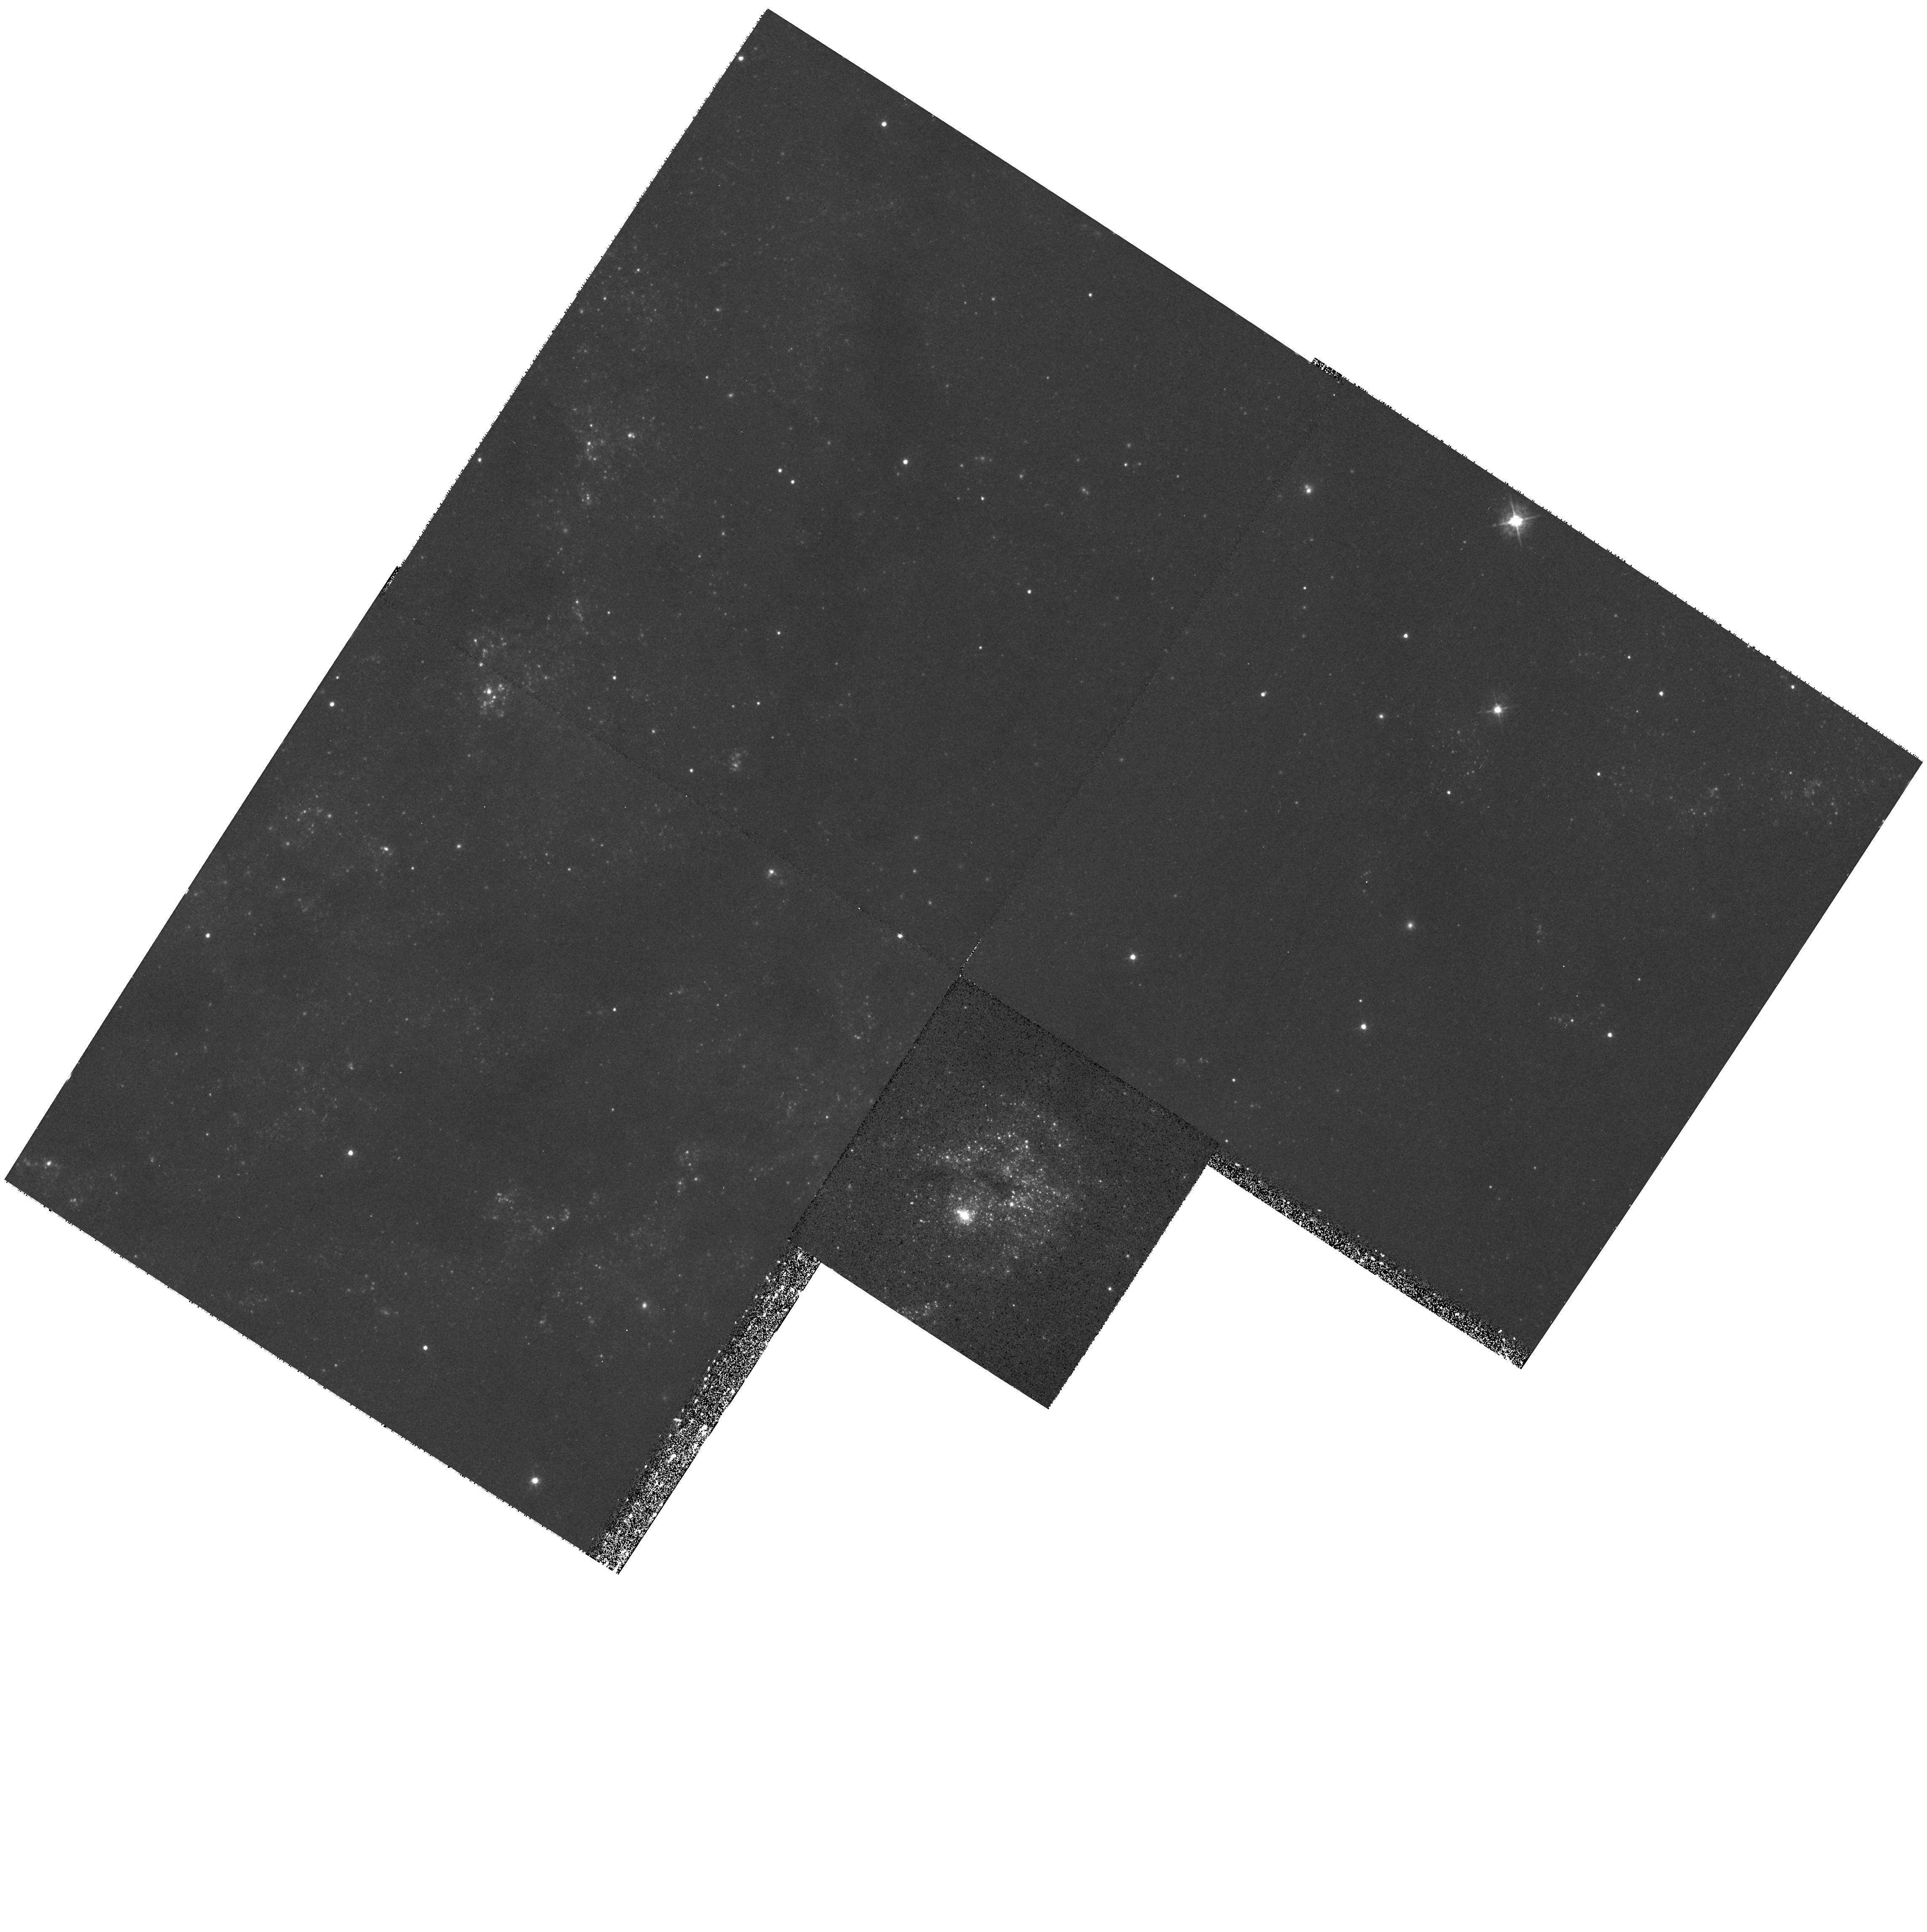
Target: NGC6946. Instrument: WFPC2/PC. Filter: F439W. Exposure: 39 min. Observation ID: hst_8715_01_wfpc2_pc_f439w_u62j01

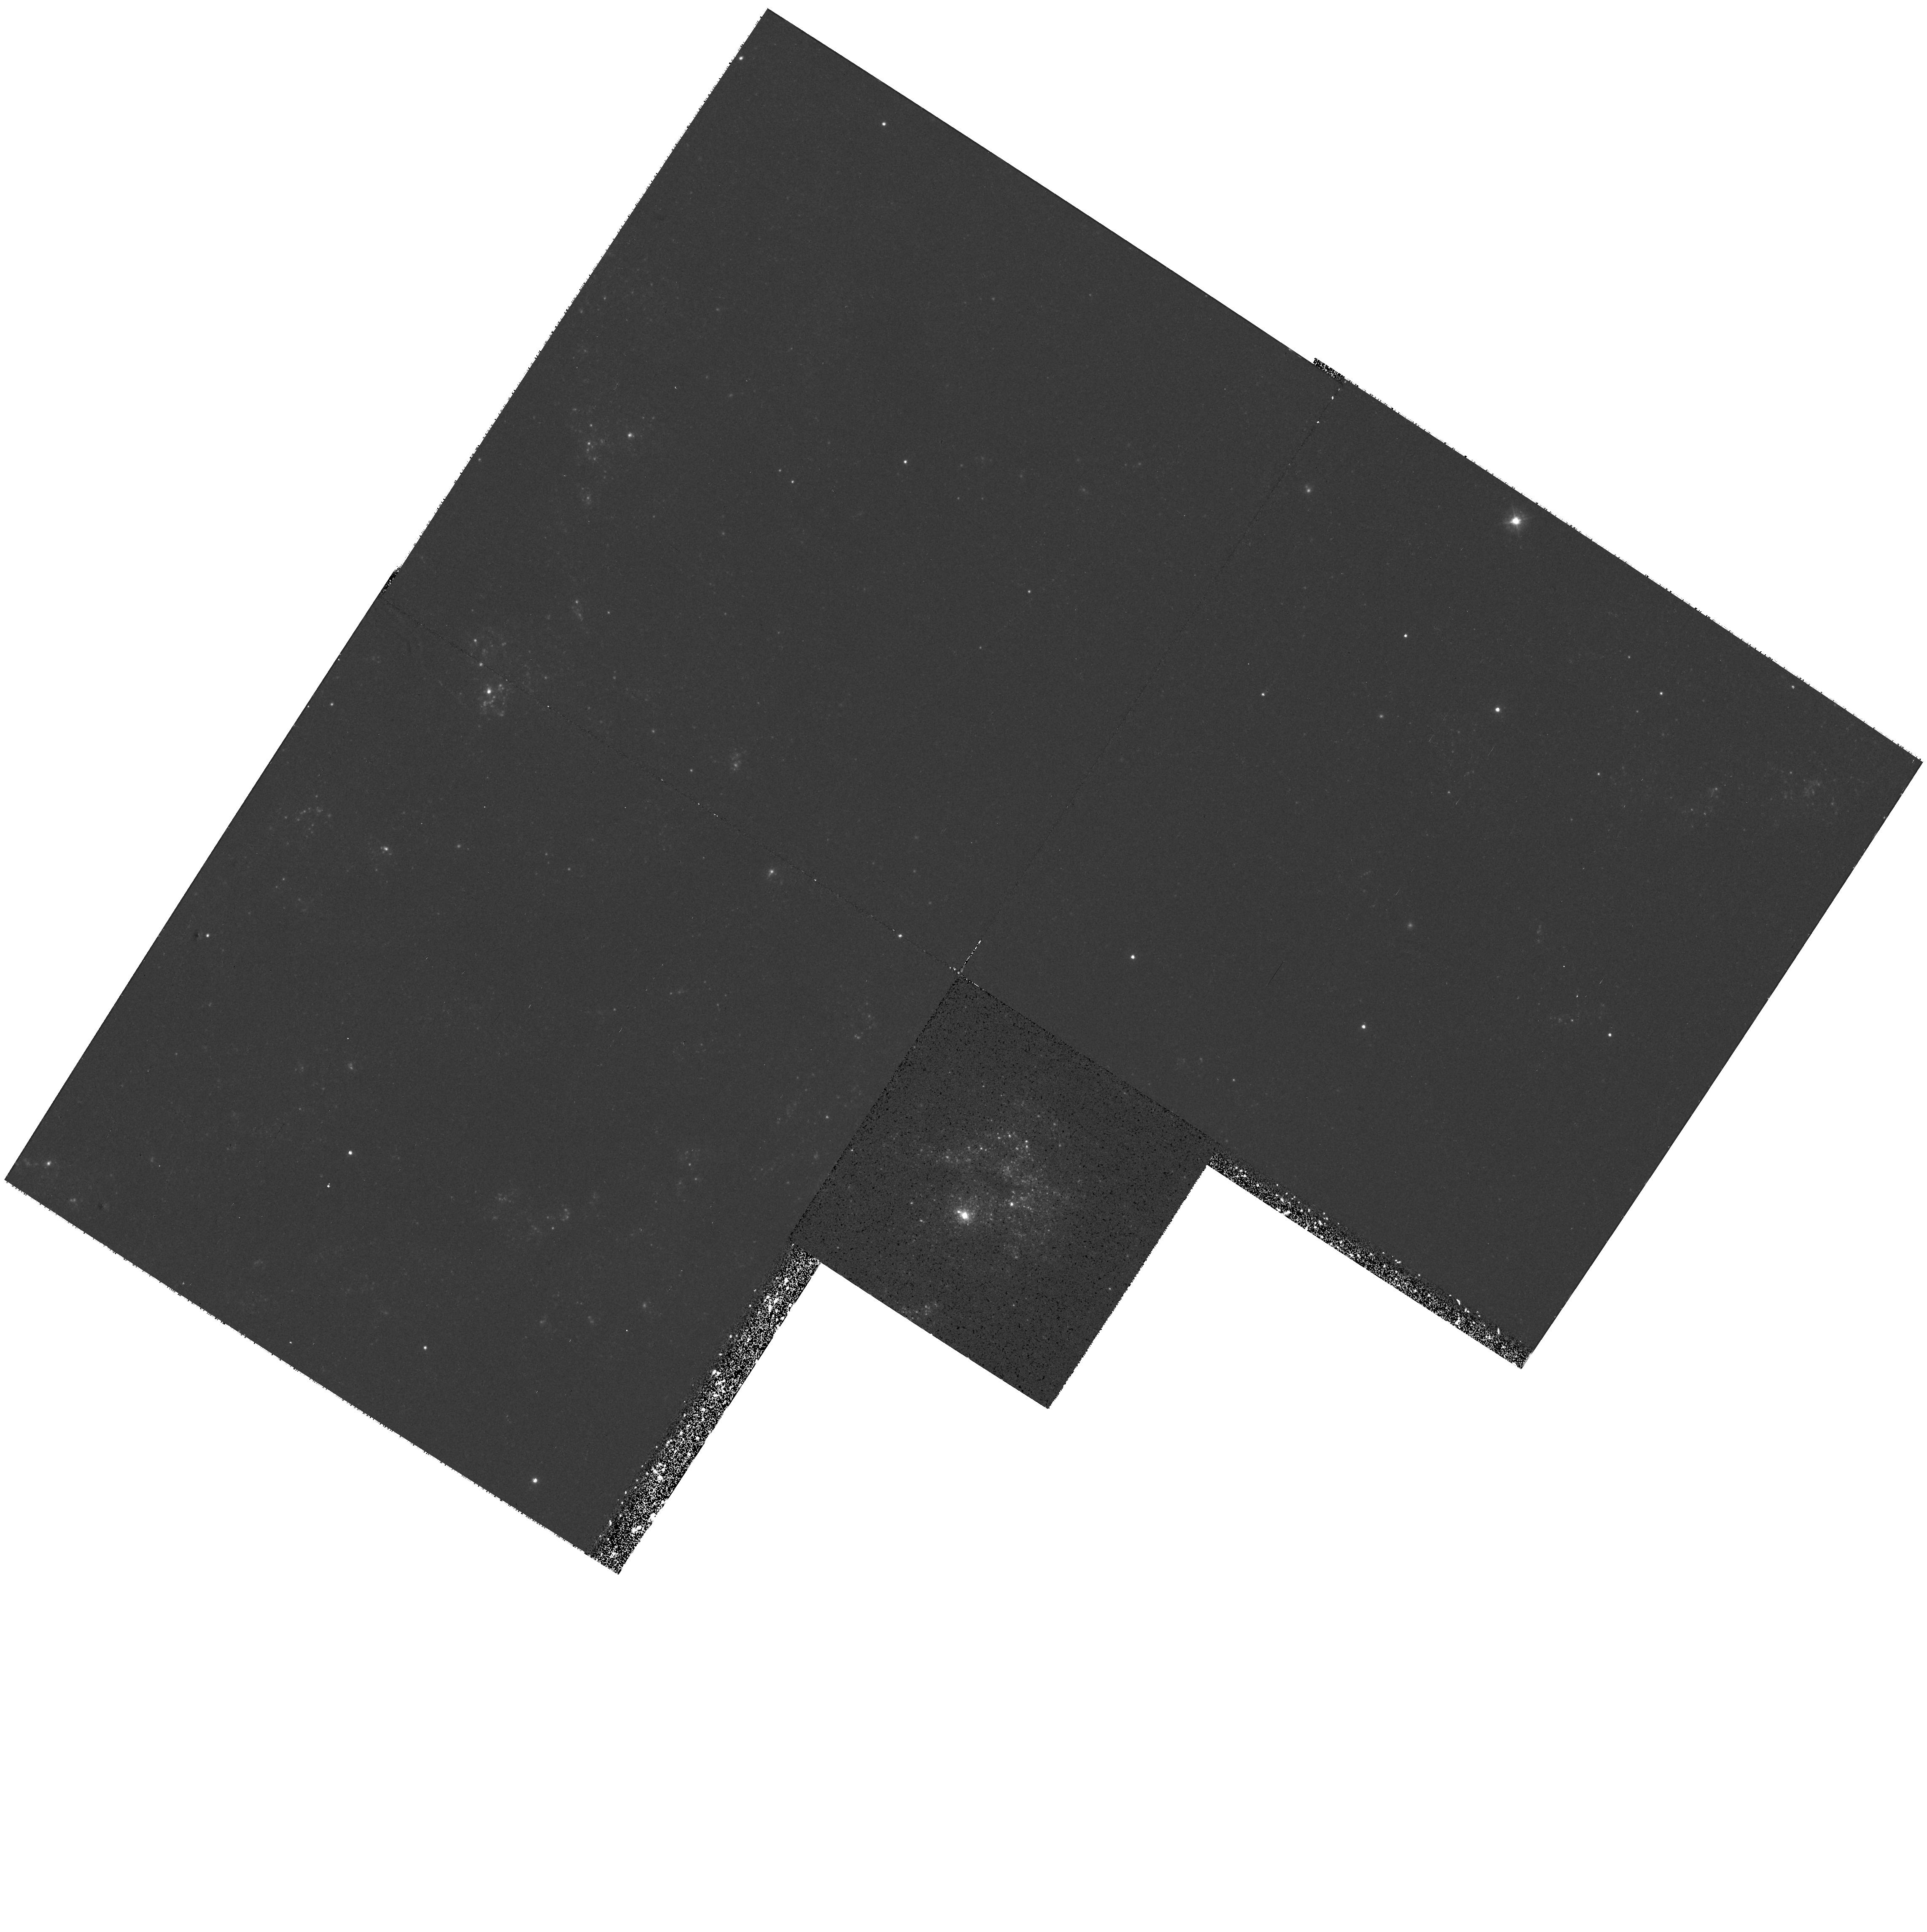
Target: NGC6946. Instrument: WFPC2/PC. Filter: F336W. Exposure: 53 min. Observation ID: hst_8715_01_wfpc2_pc_f336w_u62j01

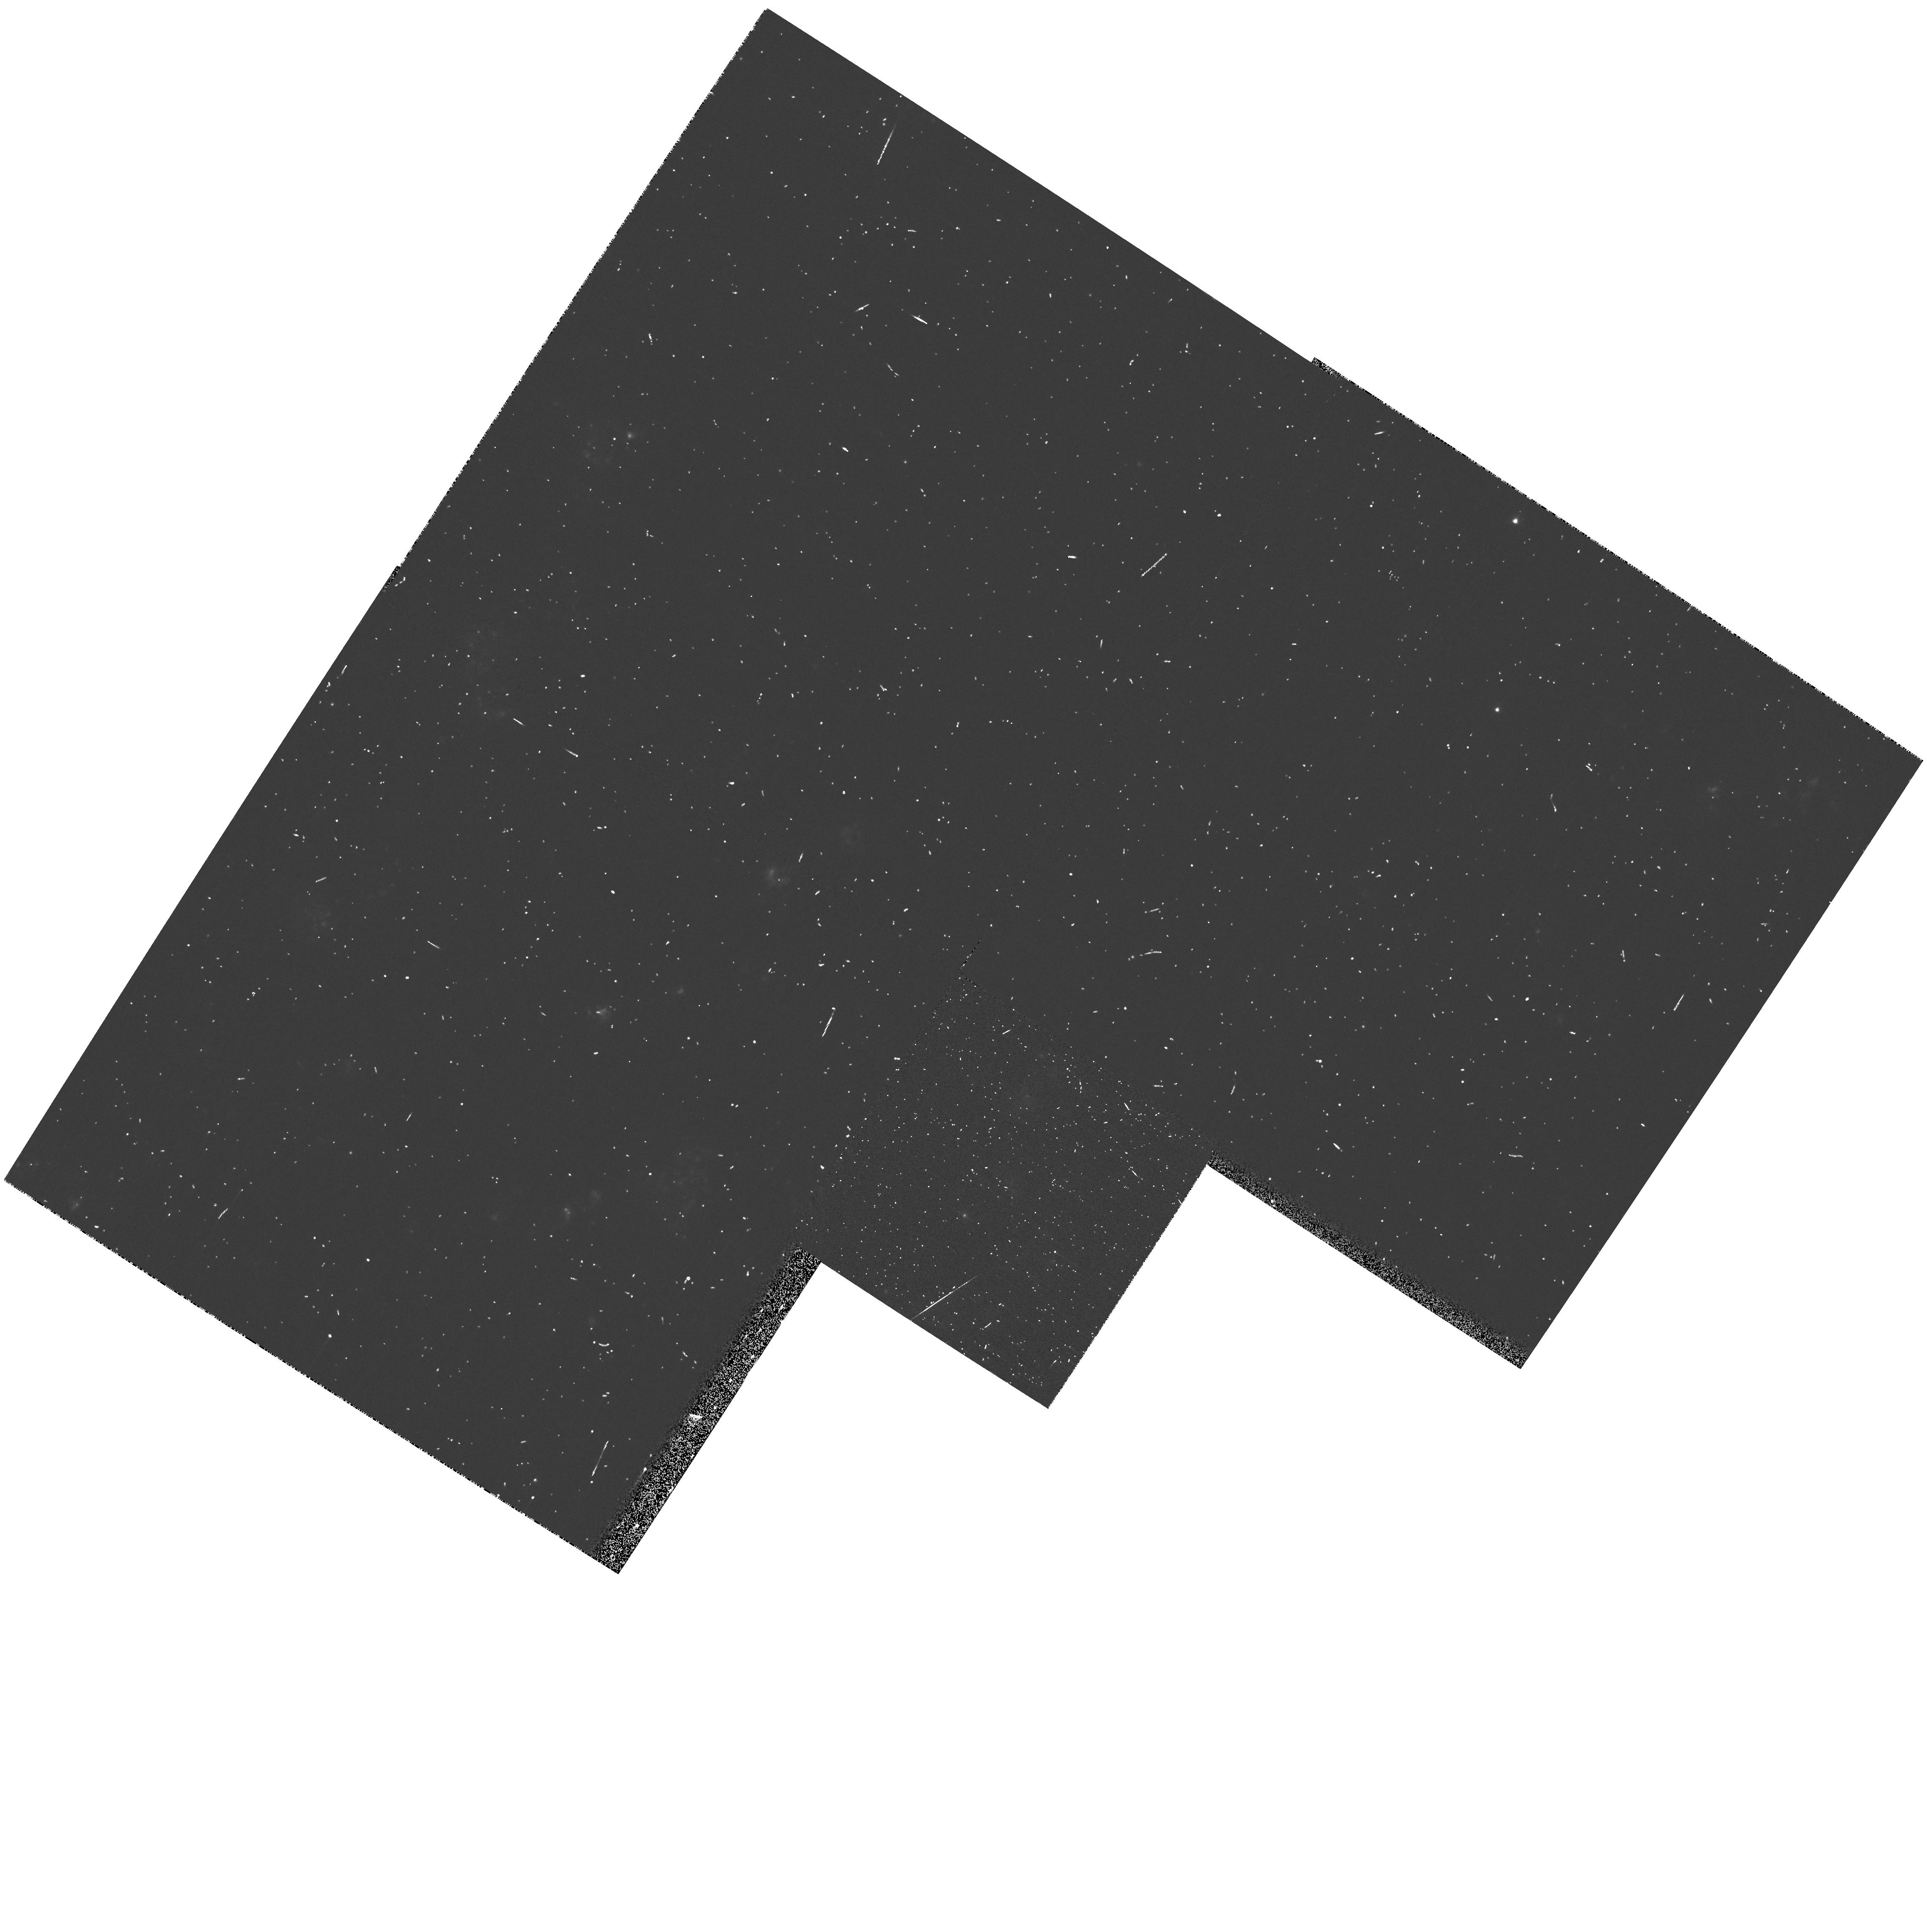
Target: NGC6946. Instrument: WFPC2/PC. Filter: F656N. Exposure: 5 min. Observation ID: hst_8715_01_wfpc2_pc_f656n_u62j01

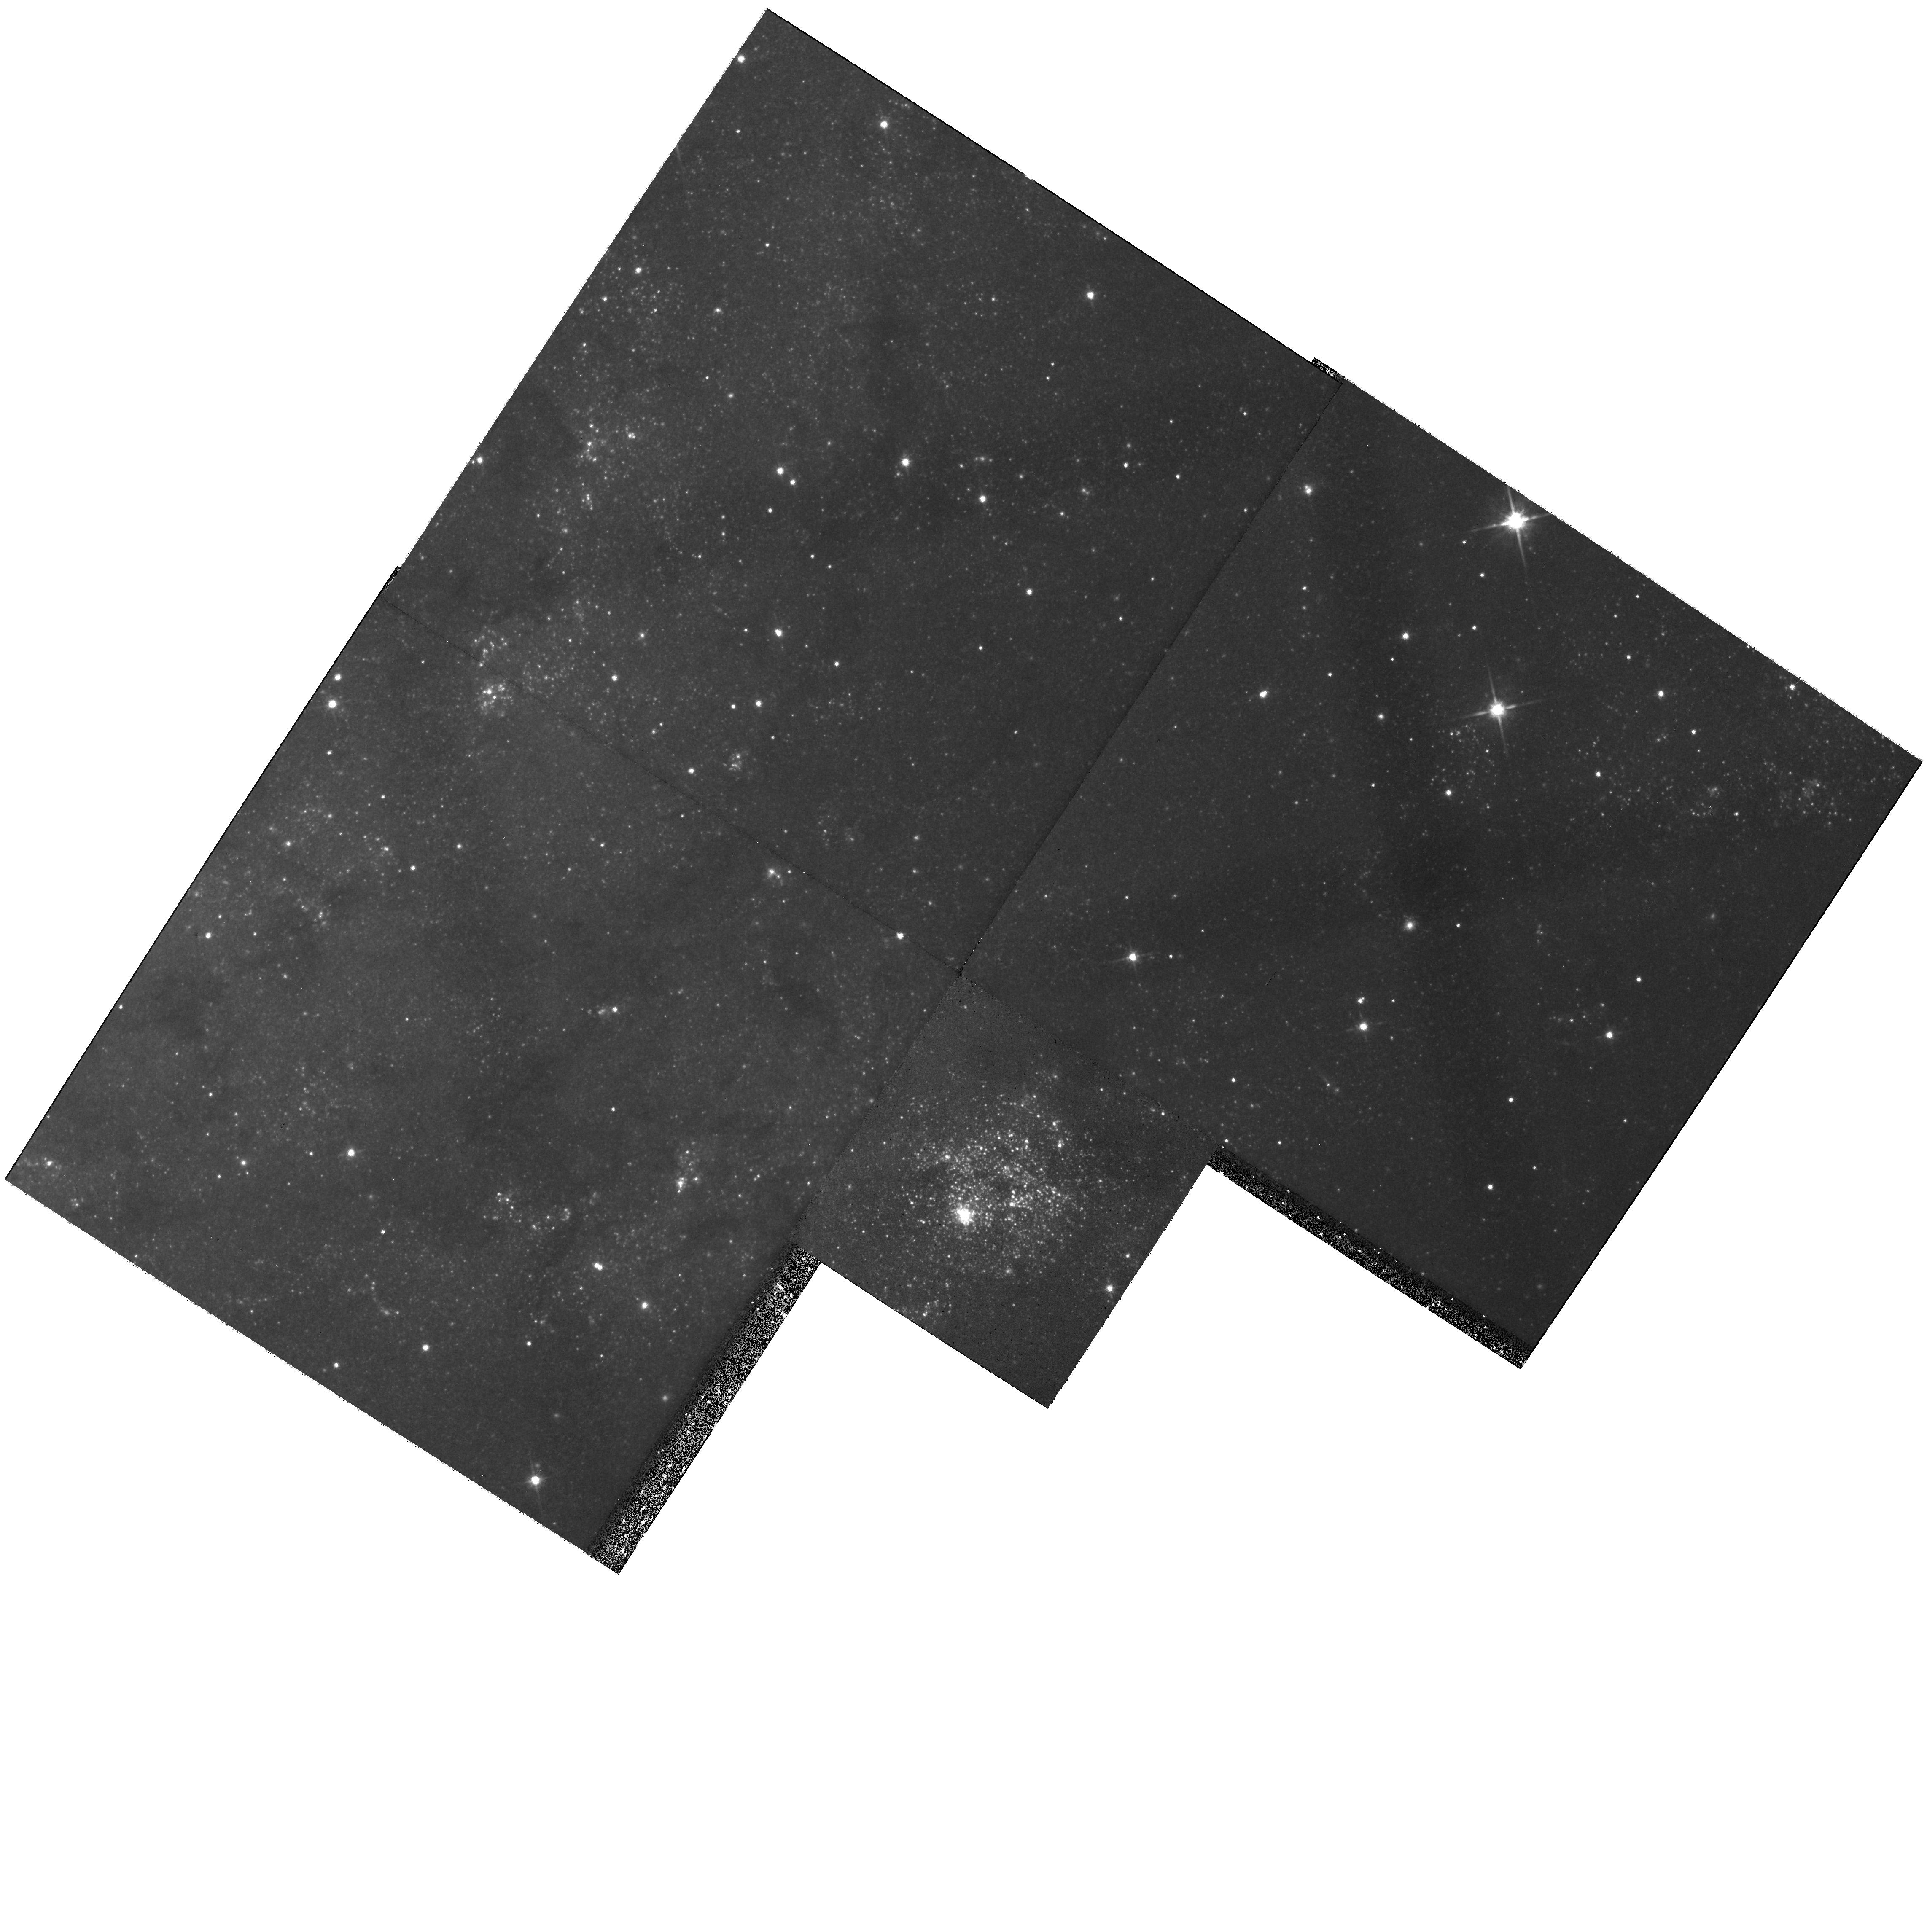
Target: NGC6946. Instrument: WFPC2/PC. Filter: F814W. Exposure: 24 min. Observation ID: hst_8715_01_wfpc2_pc_f814w_u62j01

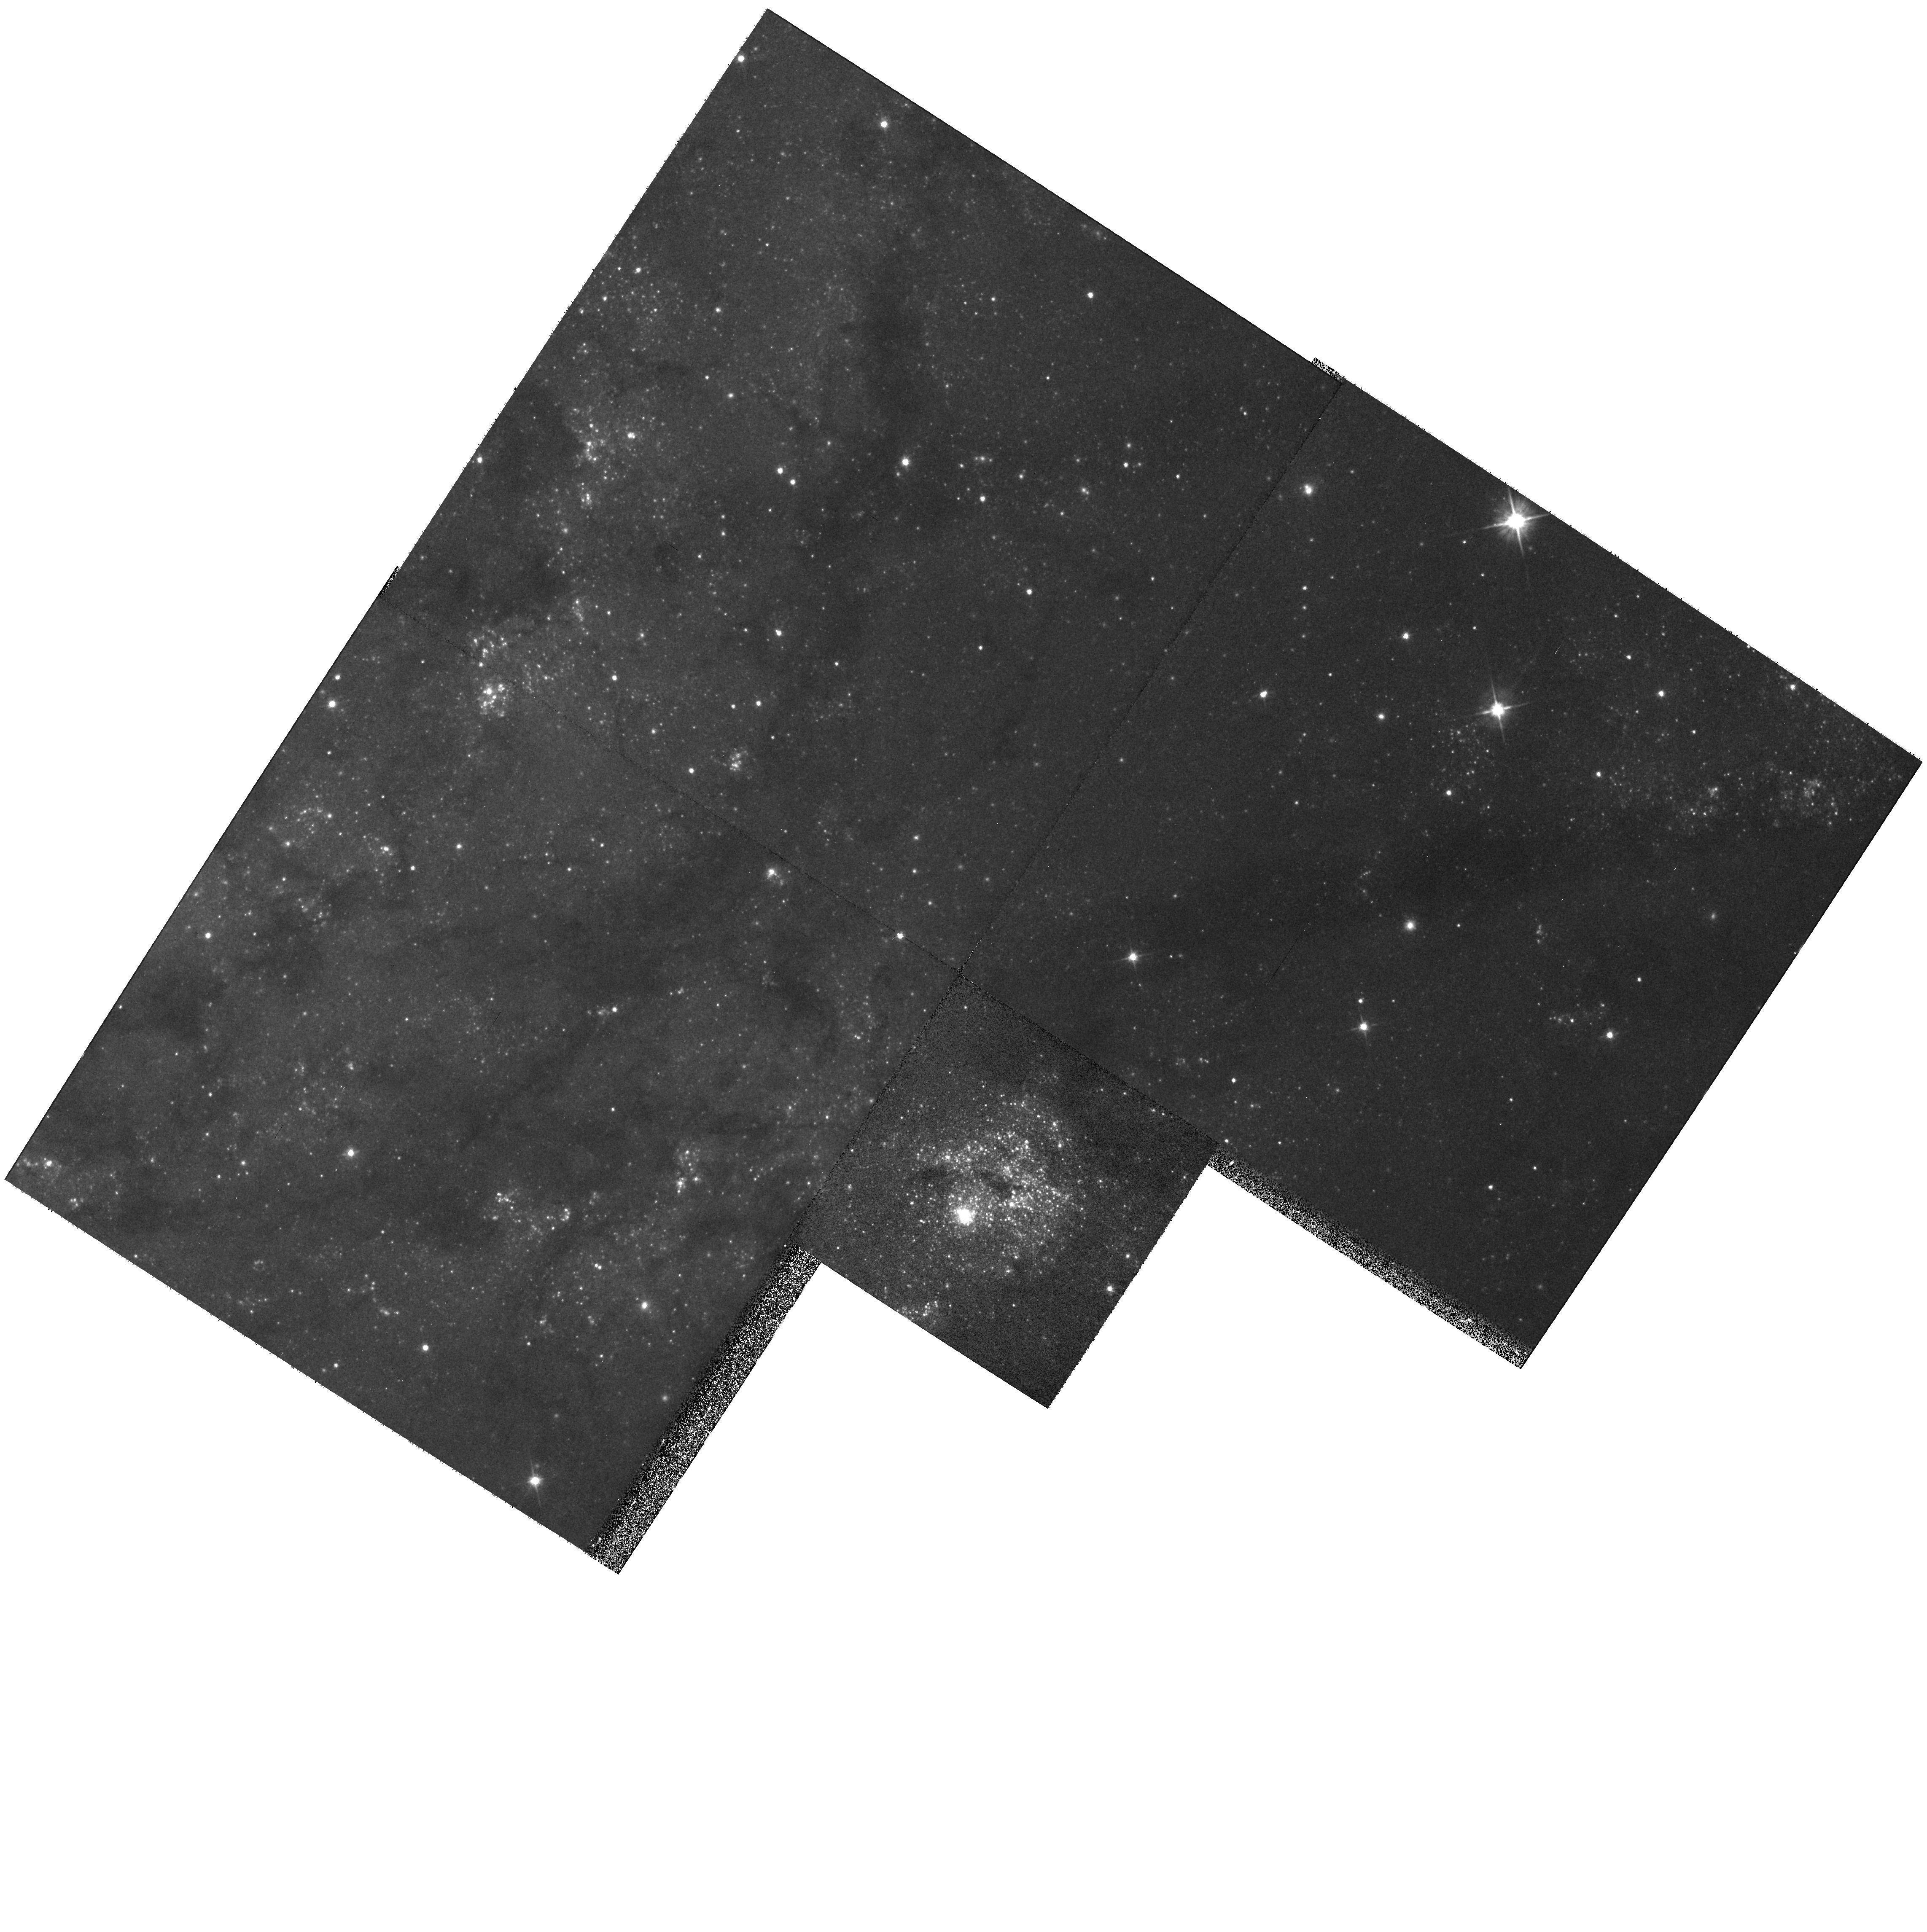
Target: NGC6946. Instrument: WFPC2/PC. Filter: F555W. Exposure: 10 min. Observation ID: hst_8715_01_wfpc2_pc_f555w_u62j01

A Young Globular Cluster Surrounded by Numerous Smaller Clusters and a Giant Bubble in NGC 6946 (PI: Larsen, Soeren S.)

Ground-based images recently lead to the discovery of a young globular cluster in the nearby spiral galaxy NGC 6946. With an absolute visual magnitude of -13, this object can be compared to the young globular clusters discovered by the HST in large numbers in recent merger galaxies like e.g. the Antennae. However, NGC 6946 is more than a factor of 3 closer than even the most nearby young merger galaxy, so observations of the young globular here could offer much more detailed information about the structure and environment of such an object. The young globular is located within a bubble-like structure with a radius of about 300 pc, in which dozens of other young clusters are seen on ground-based images. We have shown in a recent paper that the young globular could have formed by coalescence of many smaller clusters. Considering the youth of this region (15 Myr), and its relatively small distance, HST images are expected to provide detailed information about the formation and early evolution of globular clusters. This has important implications for understanding the physical conditions in the early Universe when most globular clusters and their host galaxies formed.